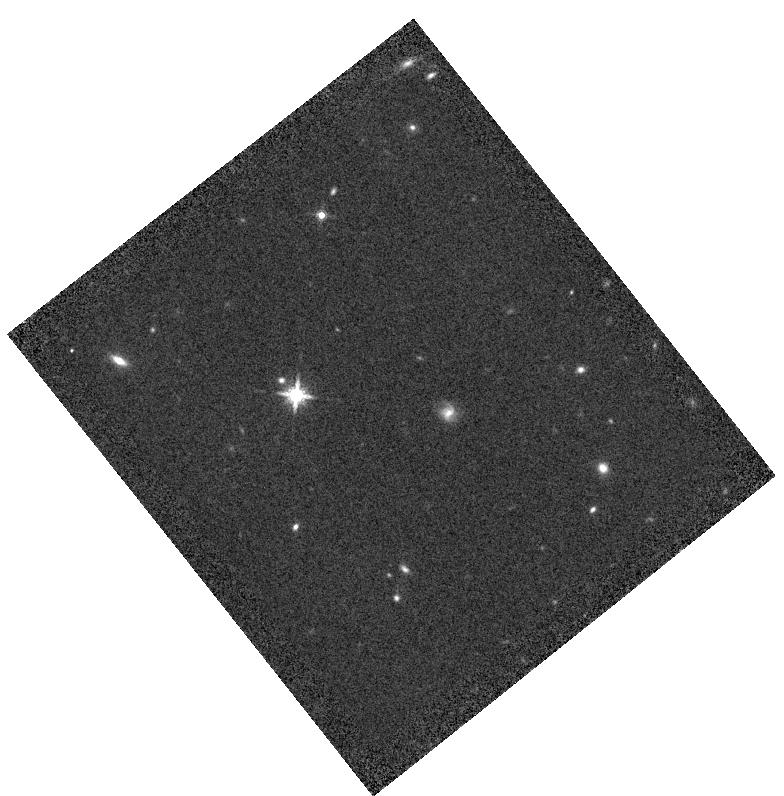
Target: NLTT-6760
Instrument: WFC3/IR
Filter: F160W
Exposure: 8 min
Observation ID: hst_12974_06_wfc3_ir_f160w_ic0z06

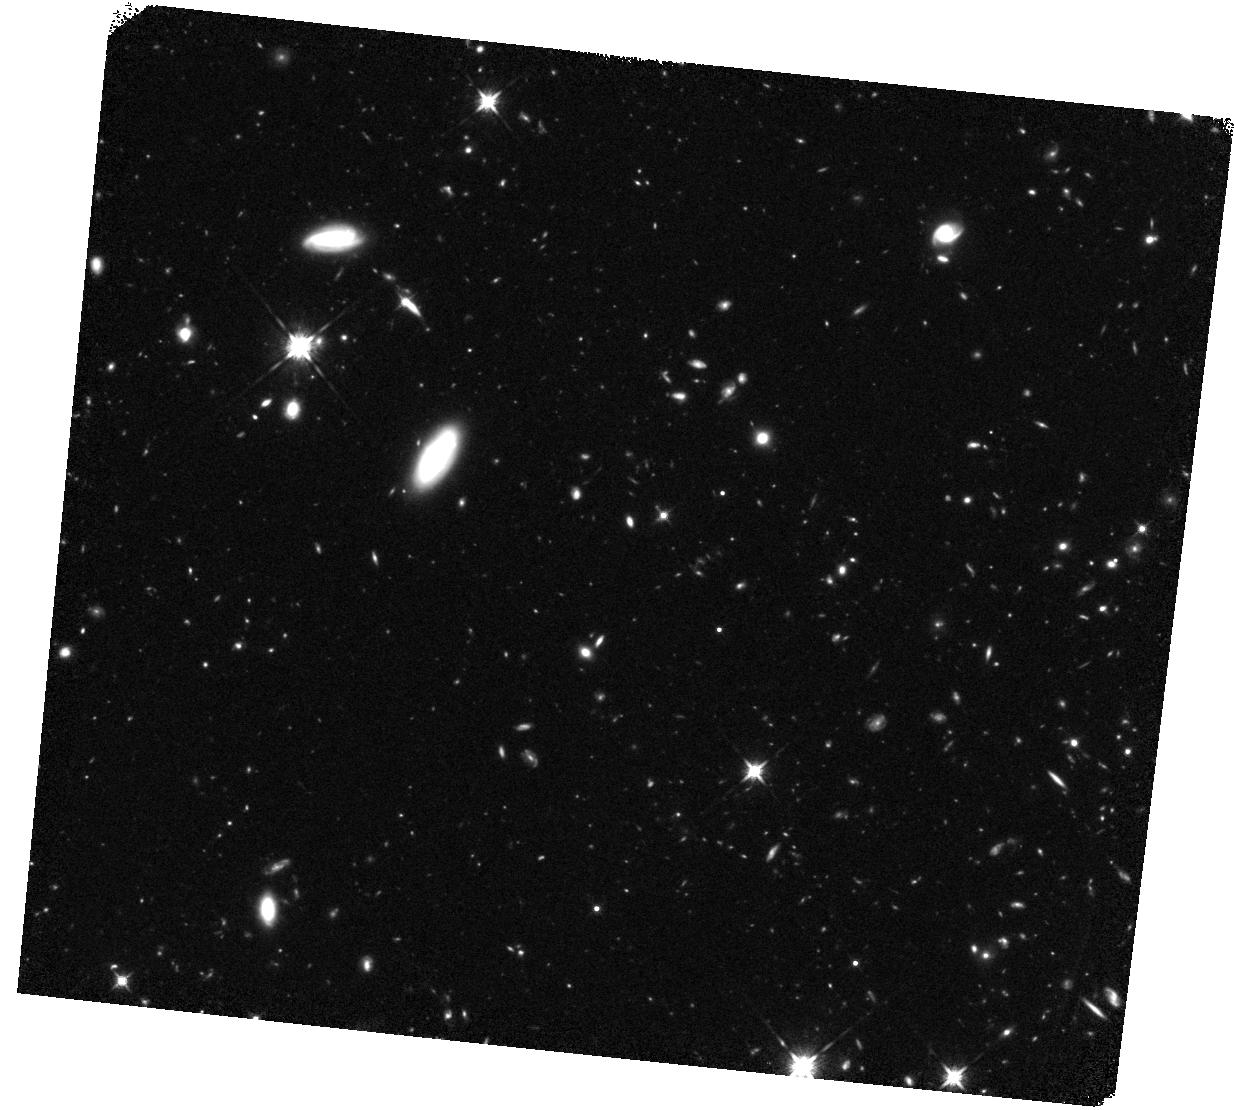
Target: NDWFS-J142516.30+325409.0
Instrument: WFC3/IR
Filter: F125W
Exposure: 1.3 h
Observation ID: hst_12974_07_wfc3_ir_f125w_ic0z07

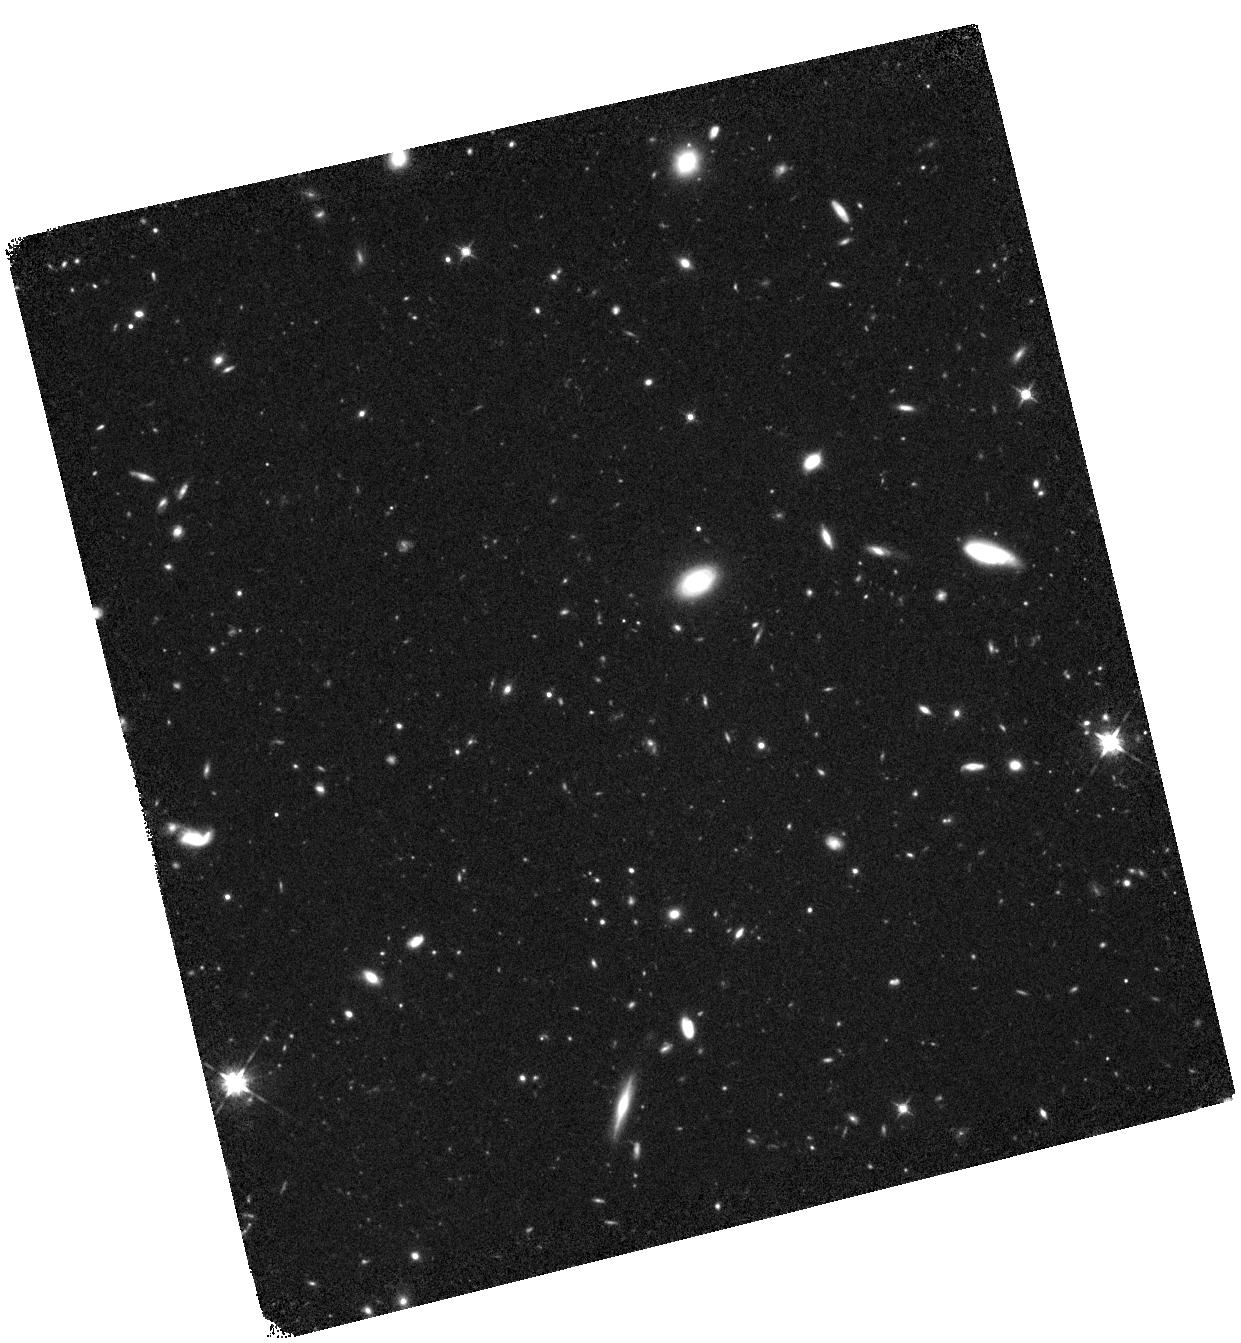
Target: SDSS-J012958.51-003539.7
Instrument: WFC3/IR
Filter: F125W
Exposure: 1.3 h
Observation ID: hst_12974_03_wfc3_ir_f125w_ic0z03

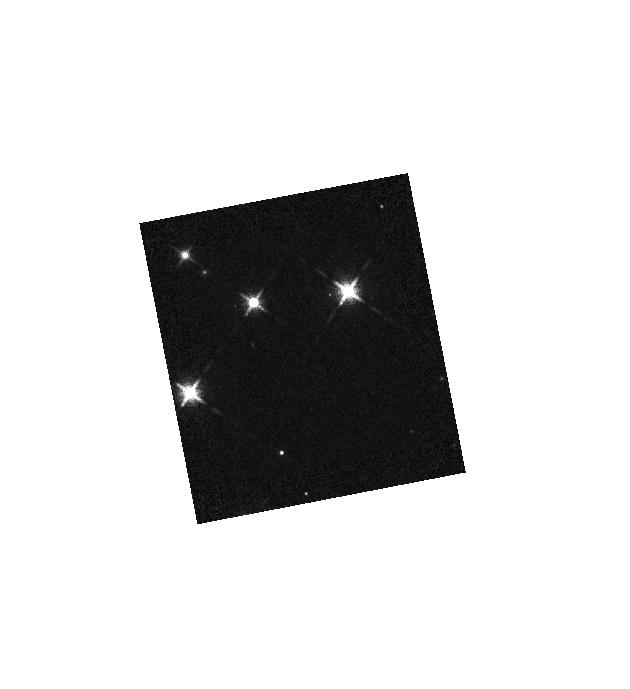
Target: 2MASS-J21030529+0244390
Instrument: WFC3/IR
Filter: F127M
Exposure: 10 min
Observation ID: hst_12974_10_wfc3_ir_f127m_ic0z10

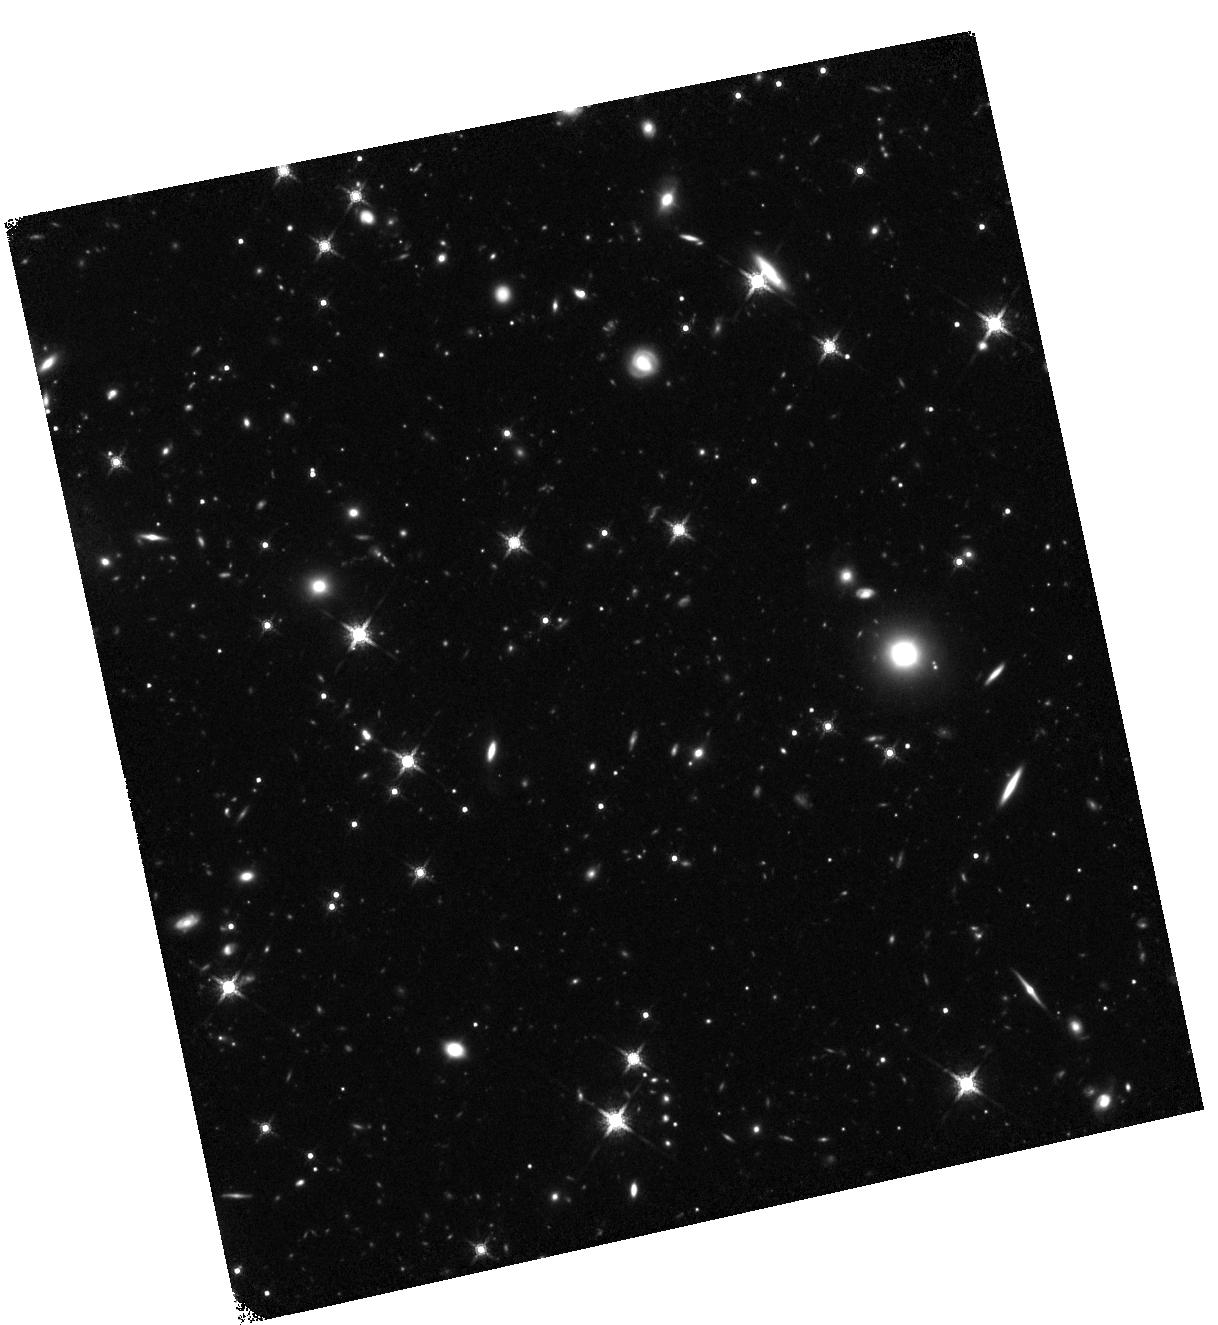
Target: SDSS-J205406.42-000514.8
Instrument: WFC3/IR
Filter: F160W
Exposure: 1.3 h
Observation ID: hst_12974_09_wfc3_ir_f160w_ic0z09

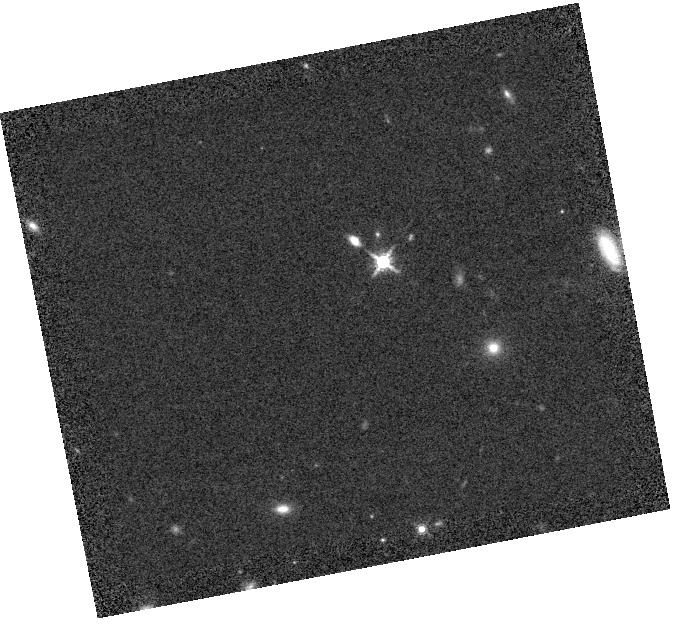
Target: 2MASS-J14225362+3518572
Instrument: WFC3/IR
Filter: F160W
Exposure: 5 min
Observation ID: hst_12974_08_wfc3_ir_f160w_ic0z08

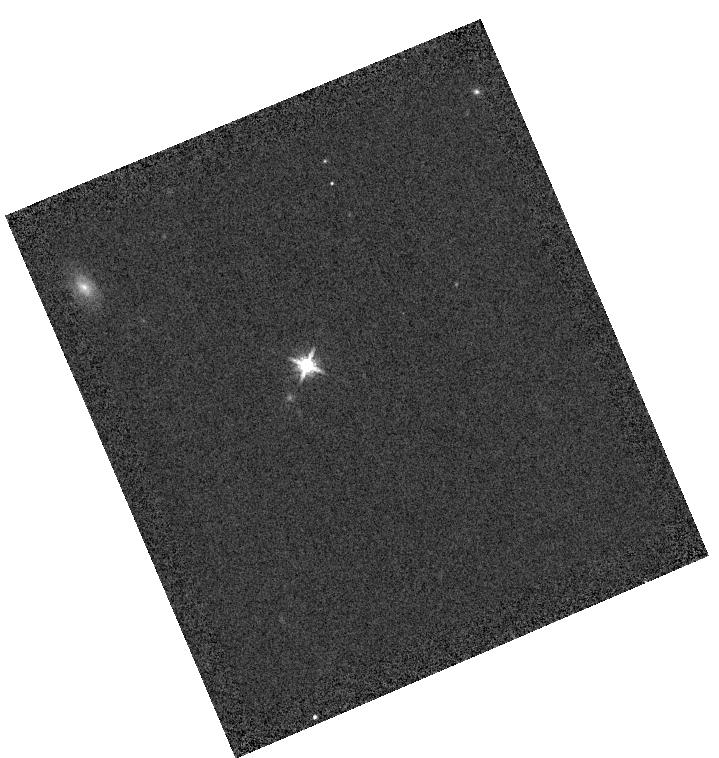
Target: 2MASS-J01214343+0332382
Instrument: WFC3/IR
Filter: F160W
Exposure: 2 min
Observation ID: hst_12974_04_wfc3_ir_f160w_ic0z04

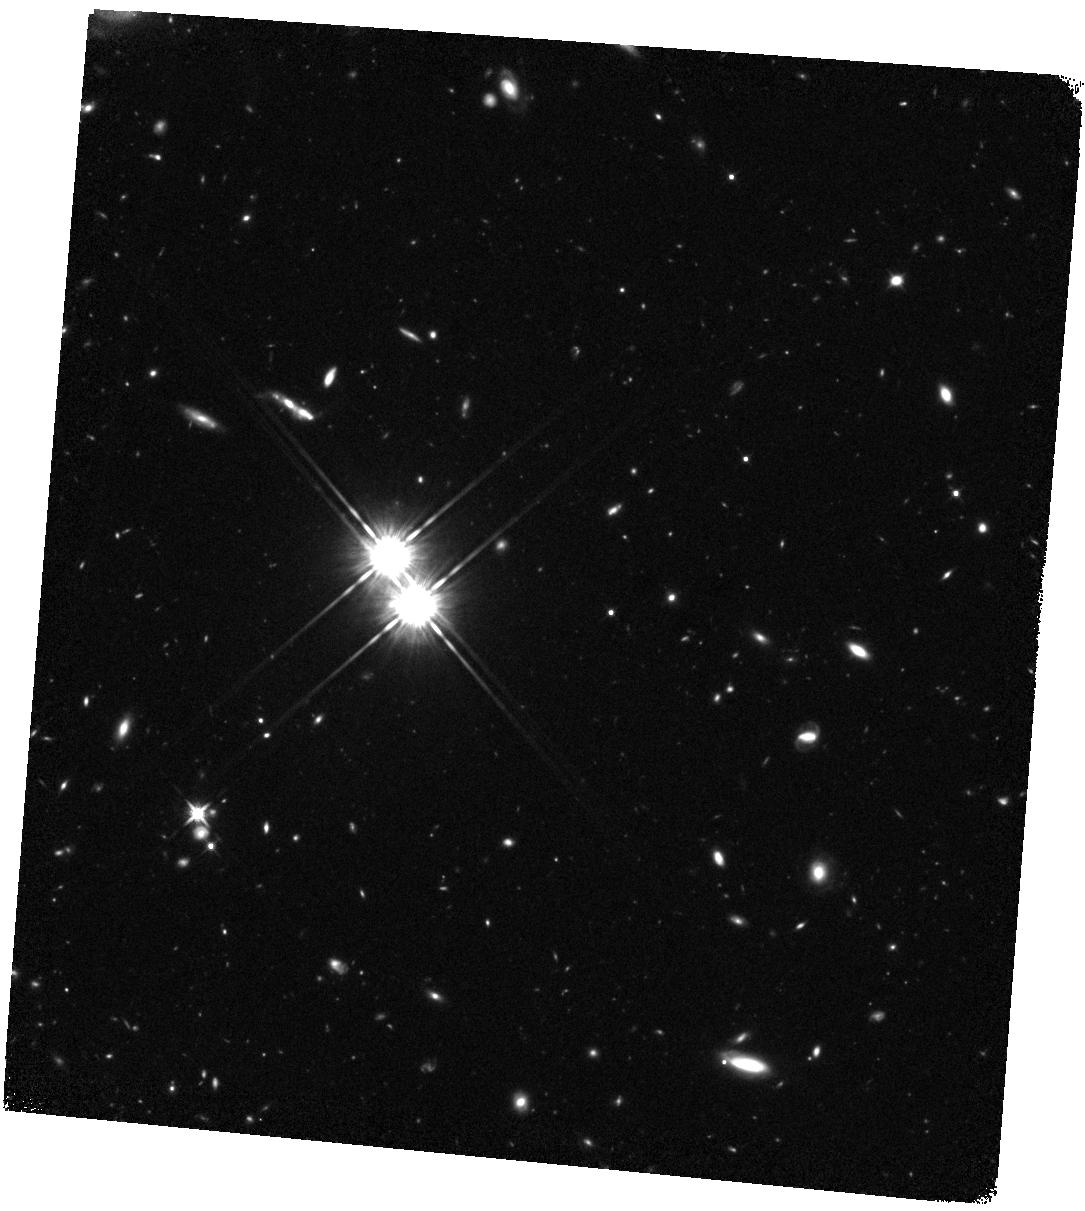
Target: CFHQS-J003311.40-012524.9
Instrument: WFC3/IR
Filter: F125W
Exposure: 1.3 h
Observation ID: hst_12974_01_wfc3_ir_f125w_ic0z01

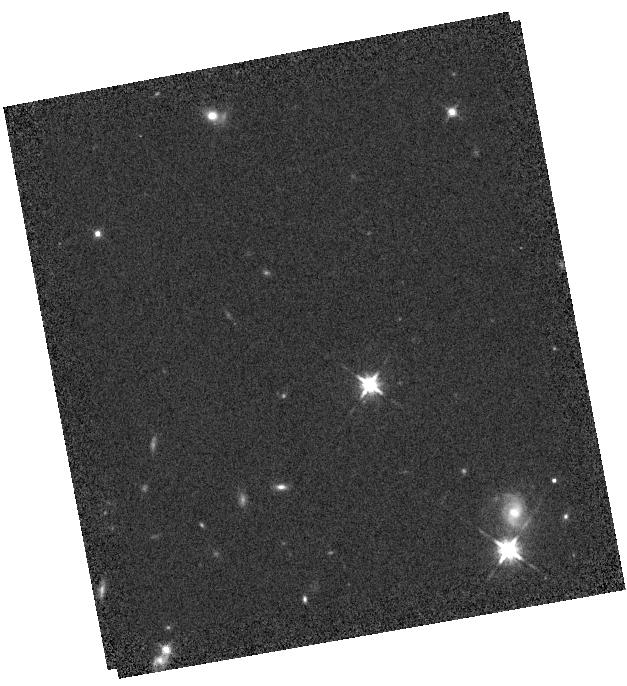
Target: 2MASS-J00171940-0053495
Instrument: WFC3/IR
Filter: F125W
Exposure: 5 min
Observation ID: hst_12974_02_wfc3_ir_f125w_ic0z02

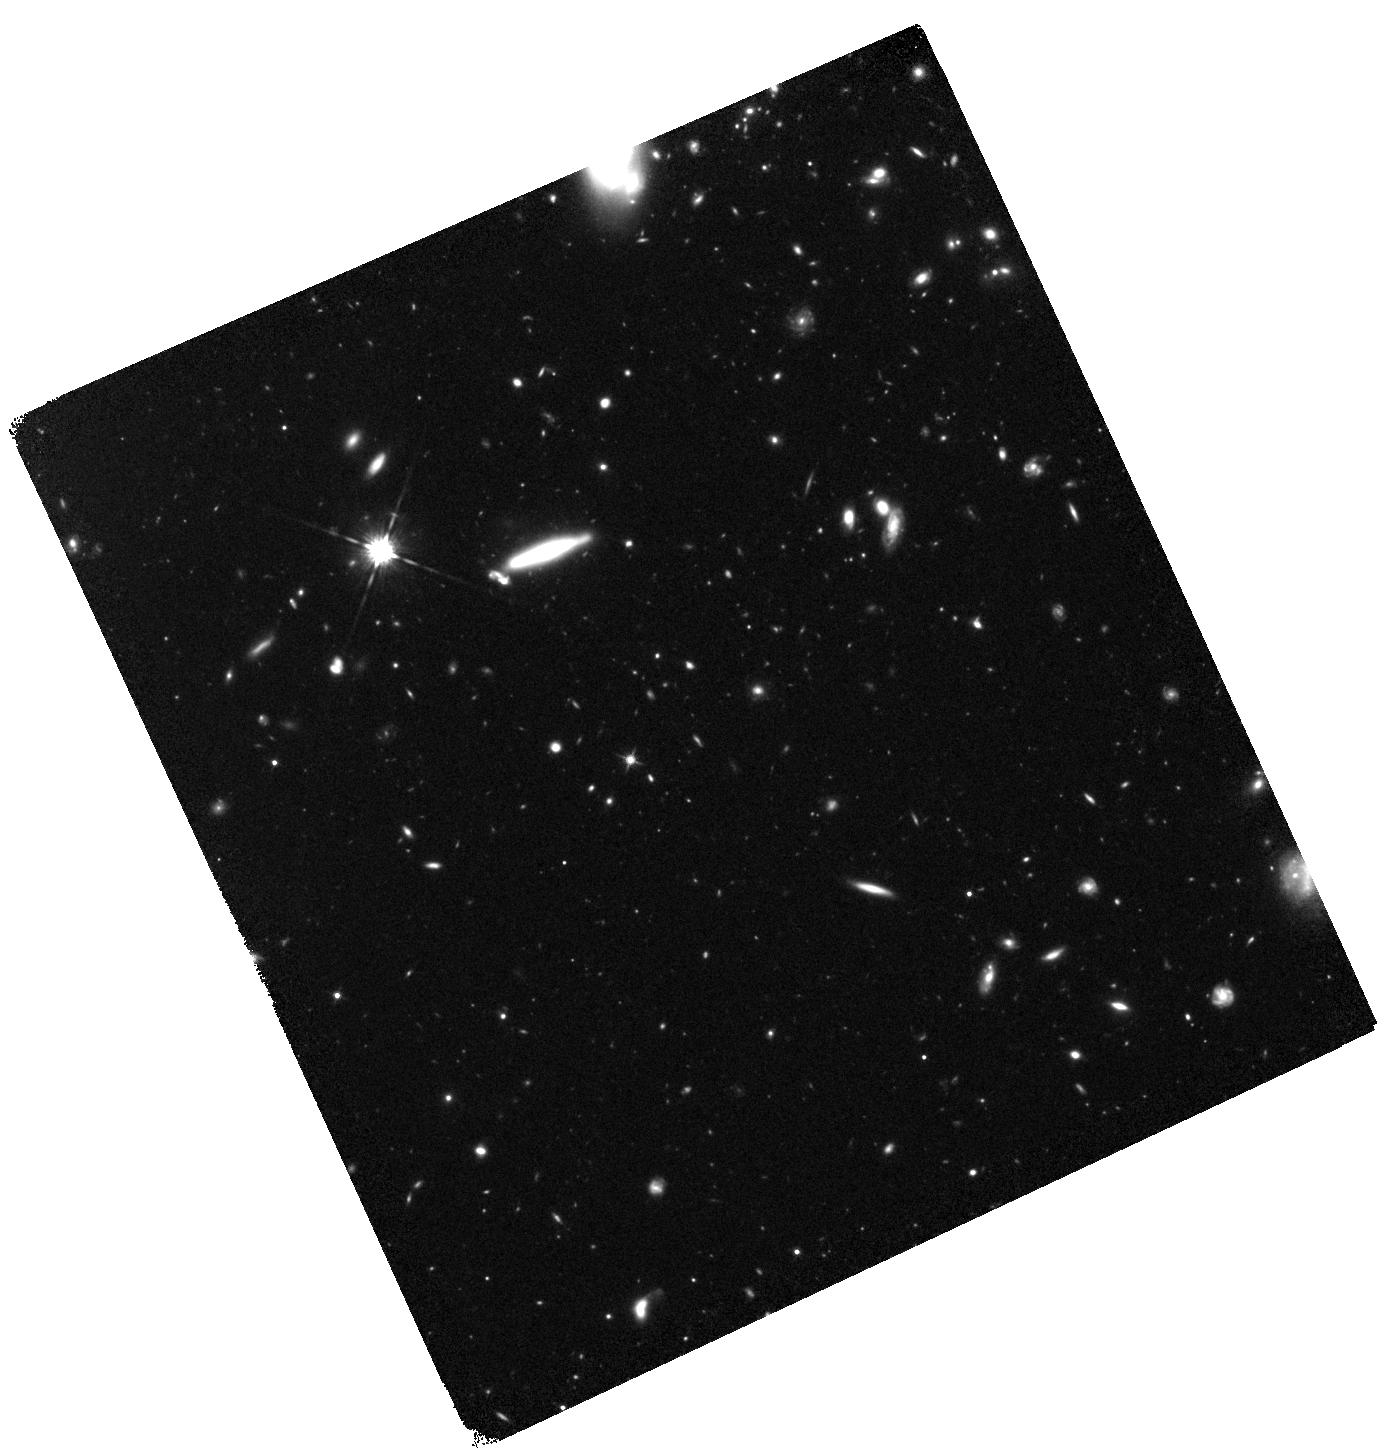
Target: SDSS-J020332.39+001229.3
Instrument: WFC3/IR
Filter: F125W
Exposure: 1.3 h
Observation ID: hst_12974_05_wfc3_ir_f125w_ic0z05

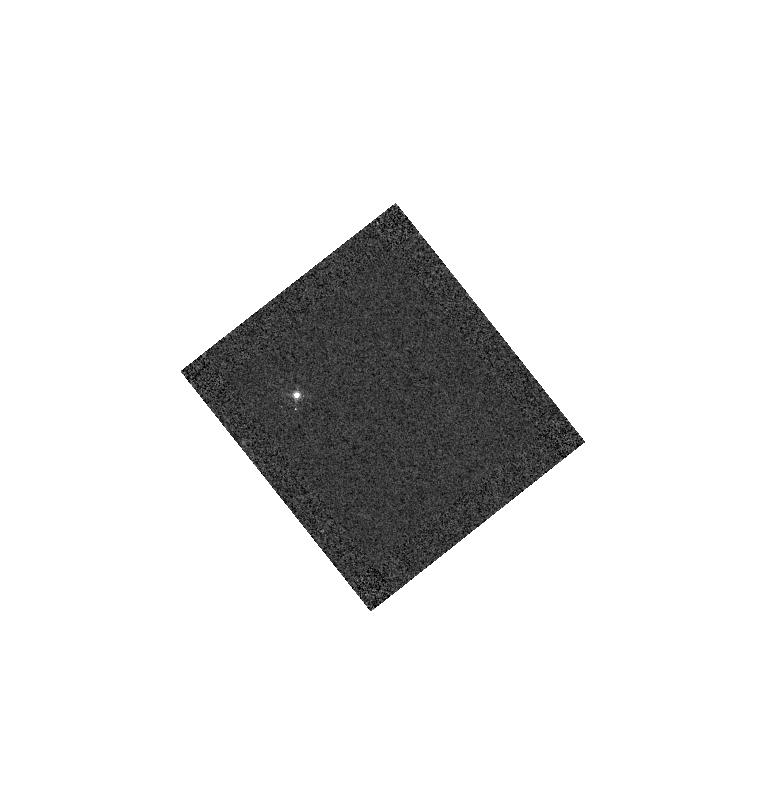
Target: NLTT-6760
Instrument: WFC3/IR
Filter: F126N
Exposure: 6 min
Observation ID: hst_12974_06_wfc3_ir_f126n_ic0z06

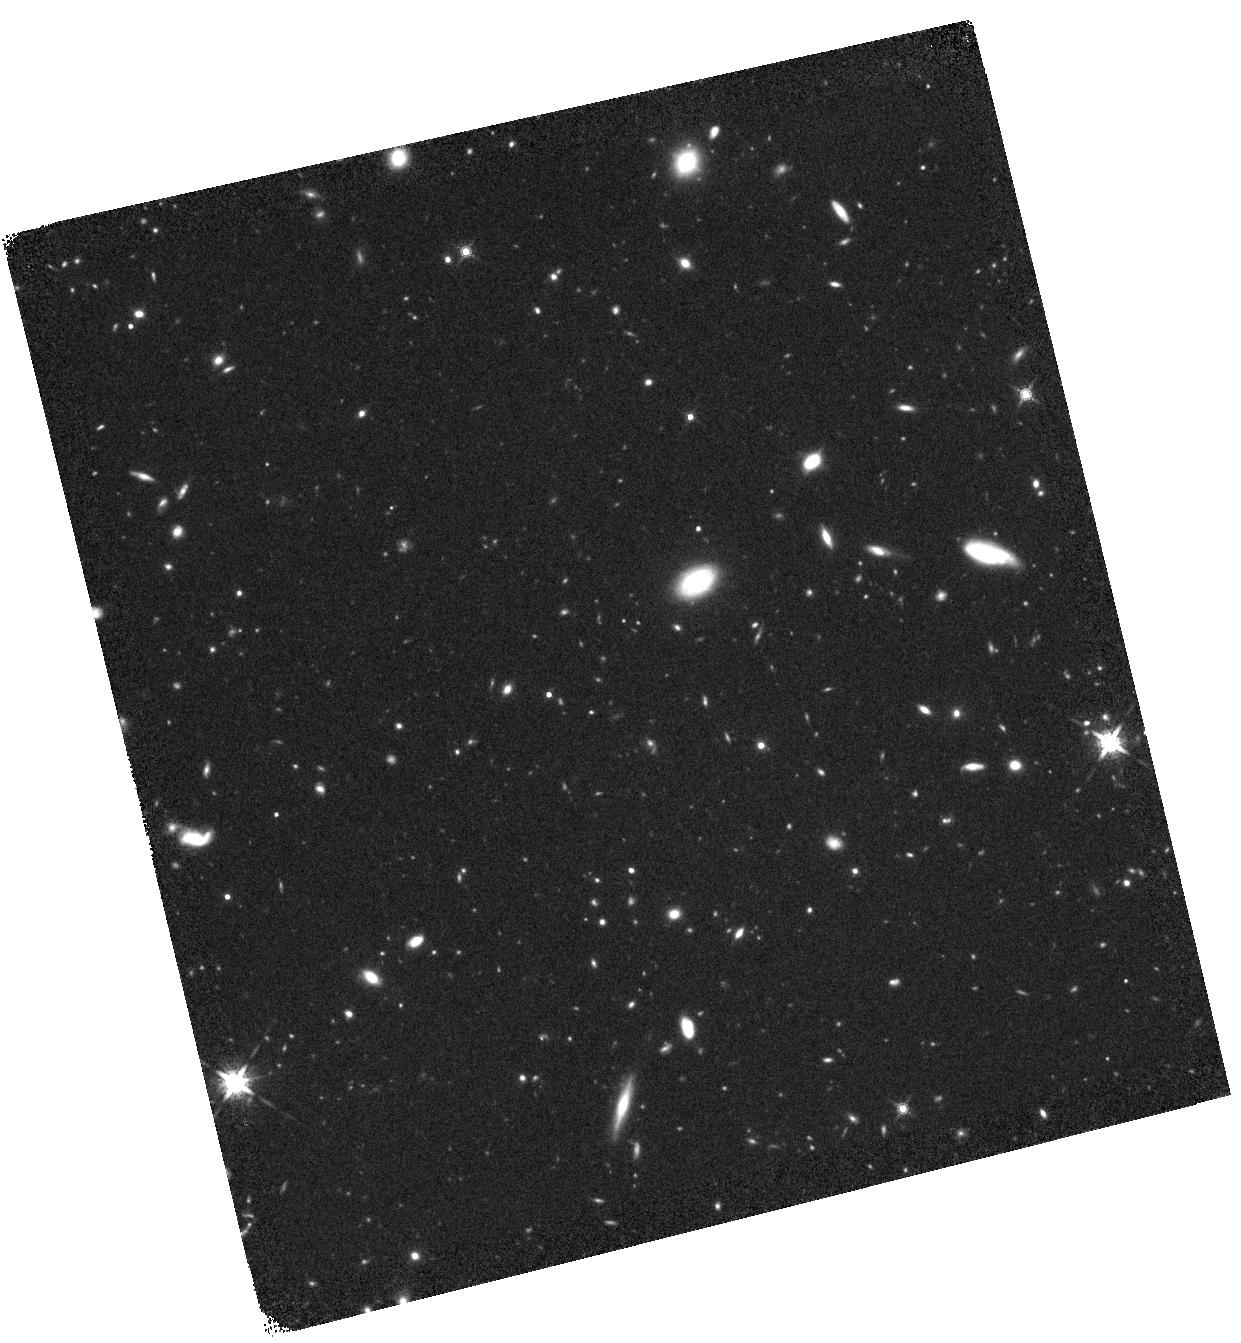
Target: SDSS-J012958.51-003539.7
Instrument: WFC3/IR
Filter: F160W
Exposure: 1.3 h
Observation ID: hst_12974_03_wfc3_ir_f160w_ic0z03

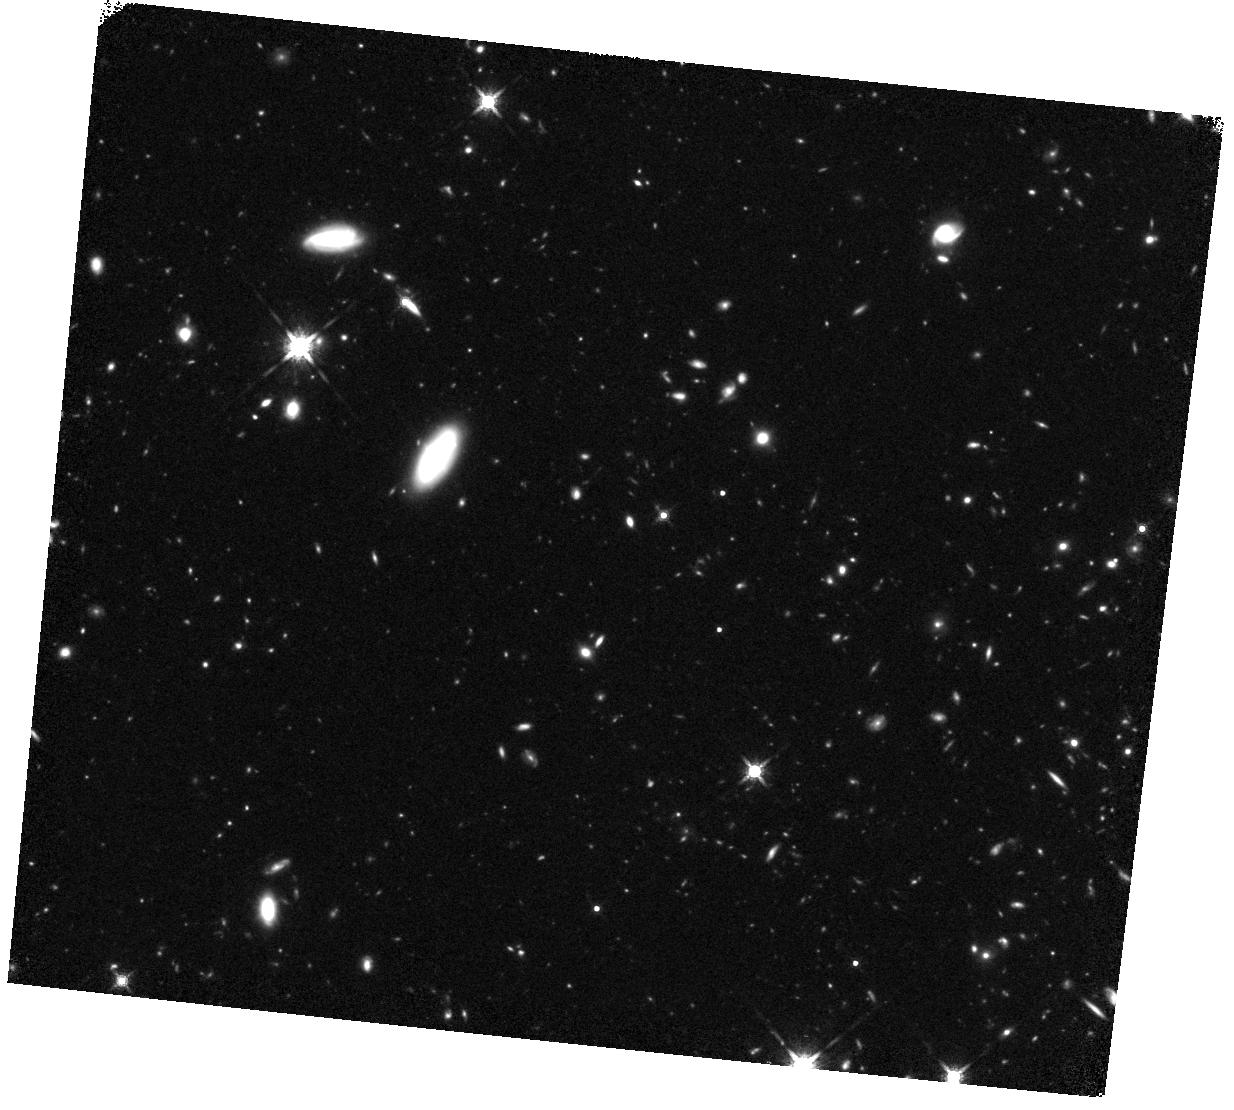
Target: NDWFS-J142516.30+325409.0
Instrument: WFC3/IR
Filter: F160W
Exposure: 1.3 h
Observation ID: hst_12974_07_wfc3_ir_f160w_ic0z07

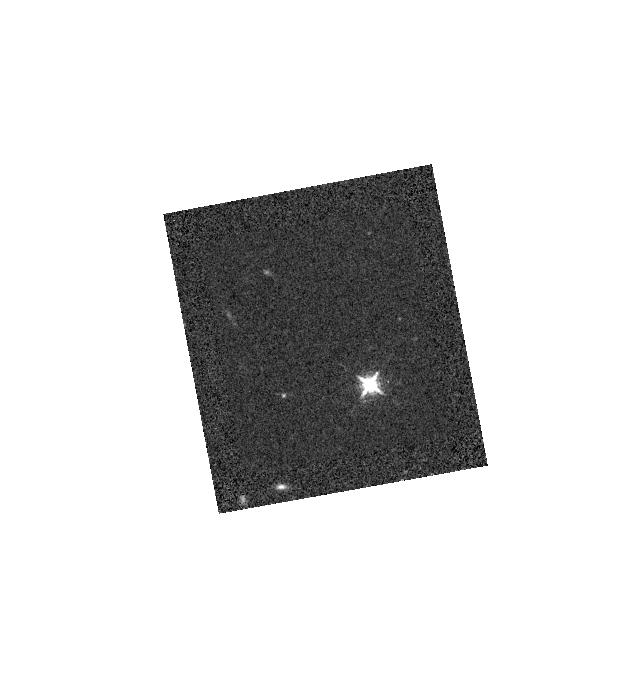
Target: 2MASS-J00171940-0053495
Instrument: WFC3/IR
Filter: F127M
Exposure: 10 min
Observation ID: hst_12974_02_wfc3_ir_f127m_ic0z02

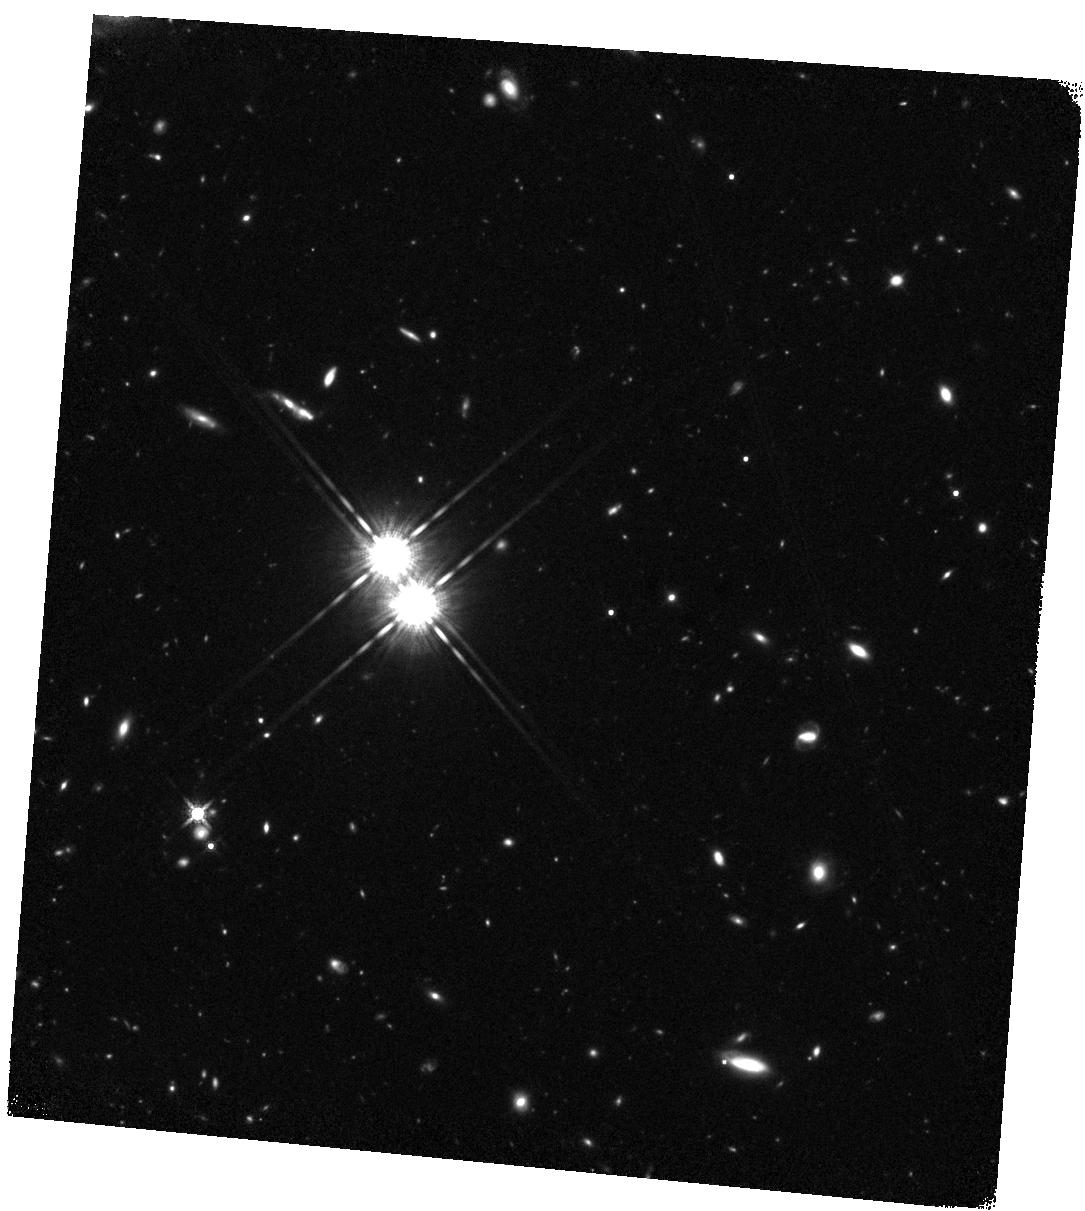
Target: CFHQS-J003311.40-012524.9
Instrument: WFC3/IR
Filter: F160W
Exposure: 1.3 h
Observation ID: hst_12974_01_wfc3_ir_f160w_ic0z01

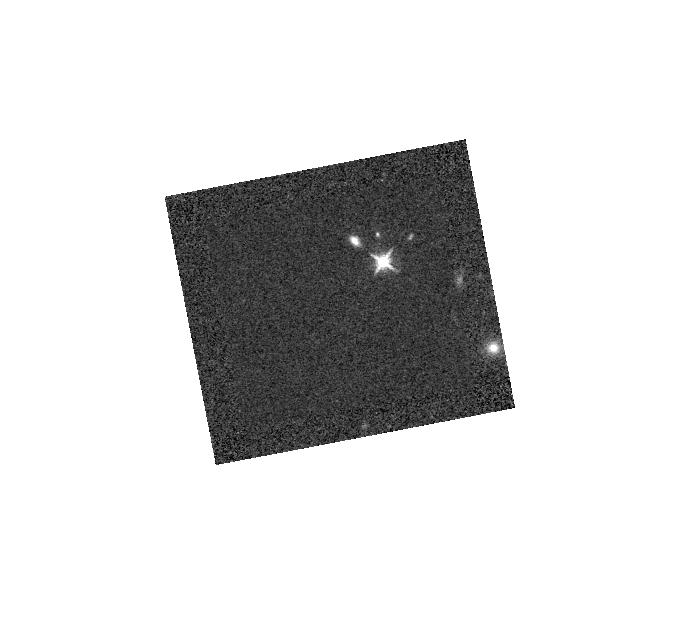
Target: 2MASS-J14225362+3518572
Instrument: WFC3/IR
Filter: F127M
Exposure: 10 min
Observation ID: hst_12974_08_wfc3_ir_f127m_ic0z08

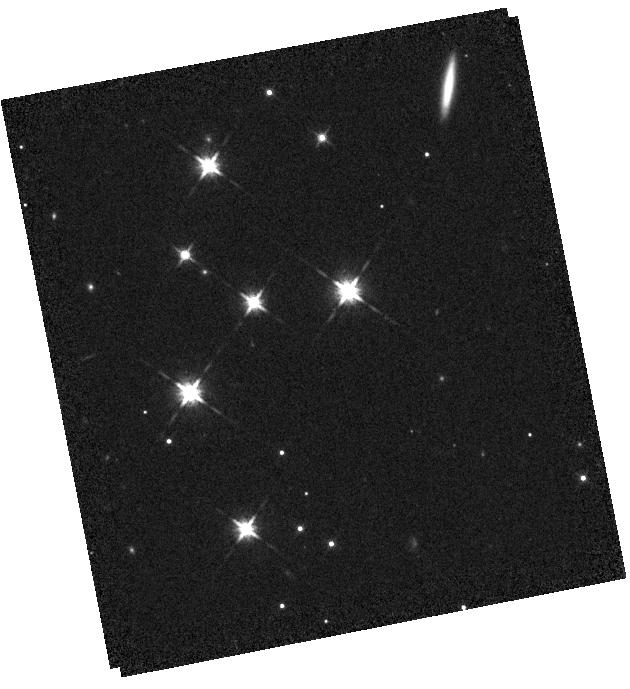
Target: 2MASS-J21030529+0244390
Instrument: WFC3/IR
Filter: F125W
Exposure: 5 min
Observation ID: hst_12974_10_wfc3_ir_f125w_ic0z10

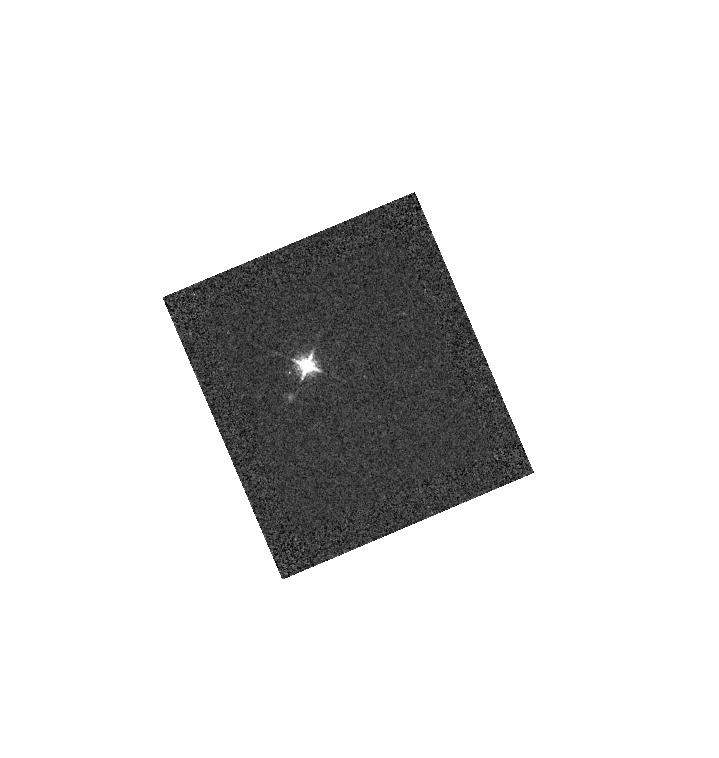
Target: 2MASS-J01214343+0332382
Instrument: WFC3/IR
Filter: F126N
Exposure: 16 min
Observation ID: hst_12974_04_wfc3_ir_f126n_ic0z04

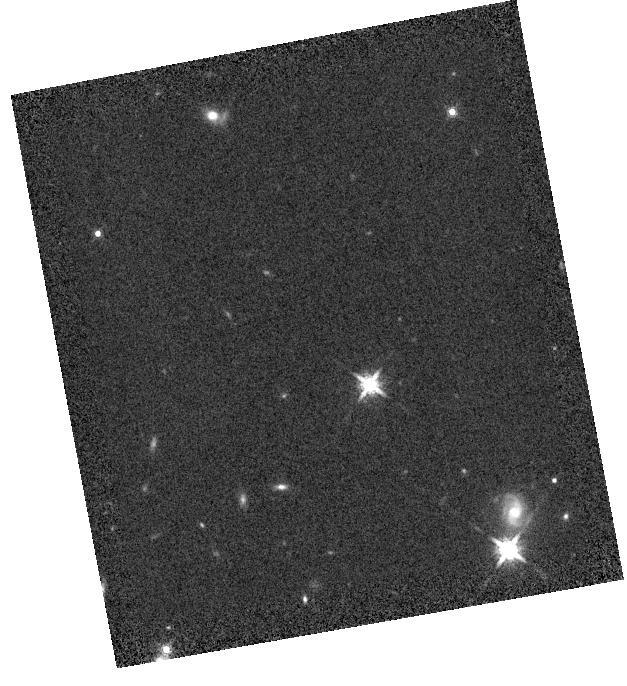
Target: 2MASS-J00171940-0053495
Instrument: WFC3/IR
Filter: F160W
Exposure: 5 min
Observation ID: hst_12974_02_wfc3_ir_f160w_ic0z02

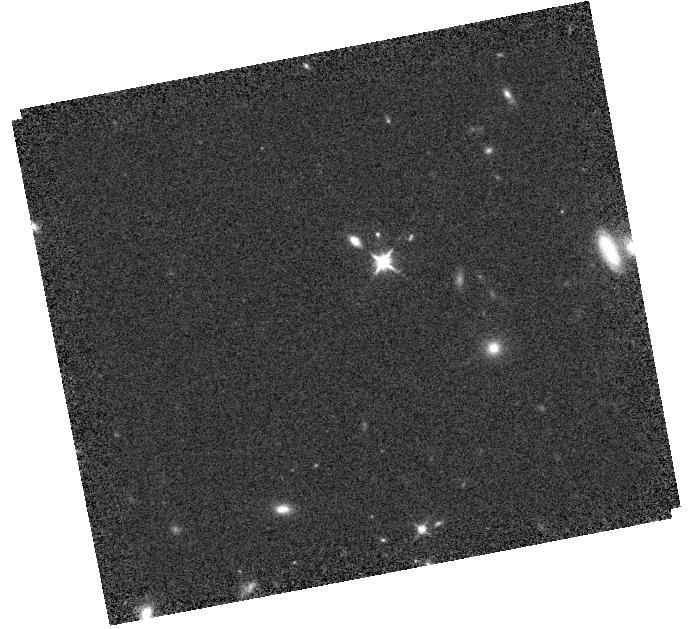
Target: 2MASS-J14225362+3518572
Instrument: WFC3/IR
Filter: F125W
Exposure: 5 min
Observation ID: hst_12974_08_wfc3_ir_f125w_ic0z08

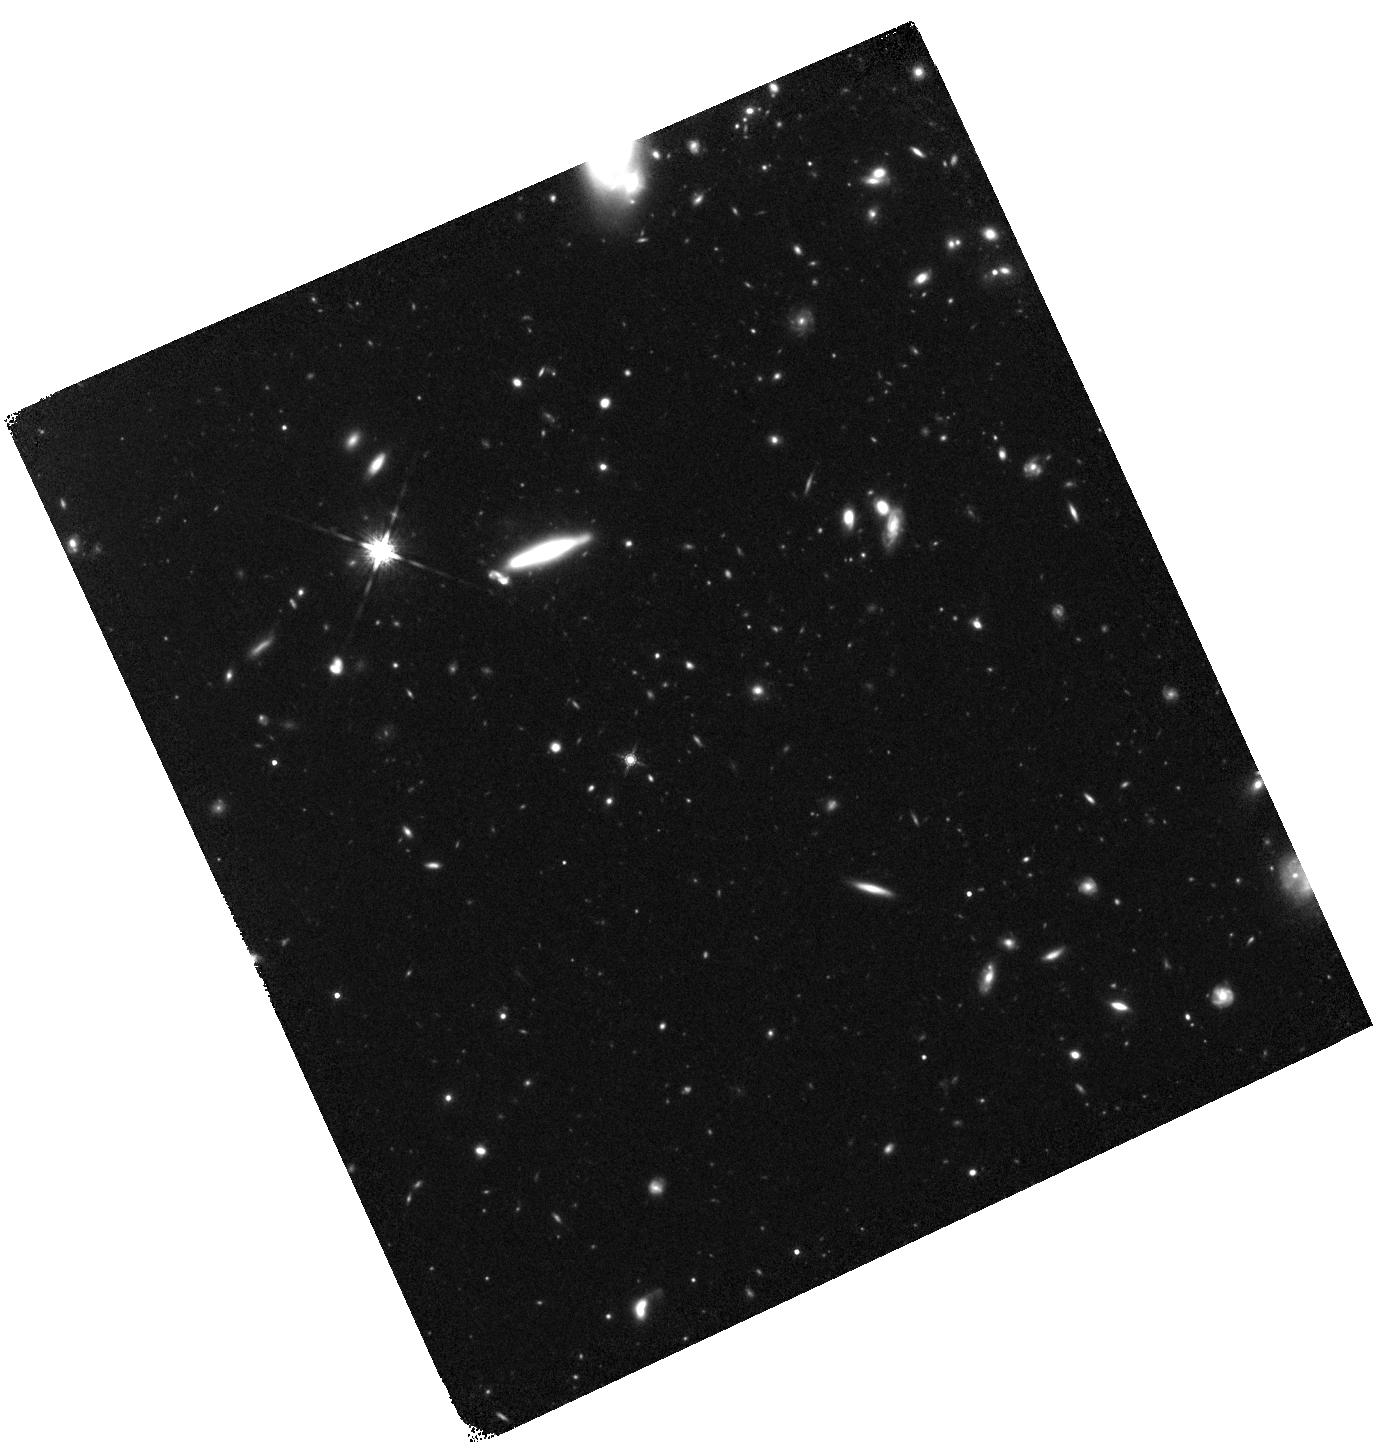
Target: SDSS-J020332.39+001229.3
Instrument: WFC3/IR
Filter: F160W
Exposure: 1.3 h
Observation ID: hst_12974_05_wfc3_ir_f160w_ic0z05

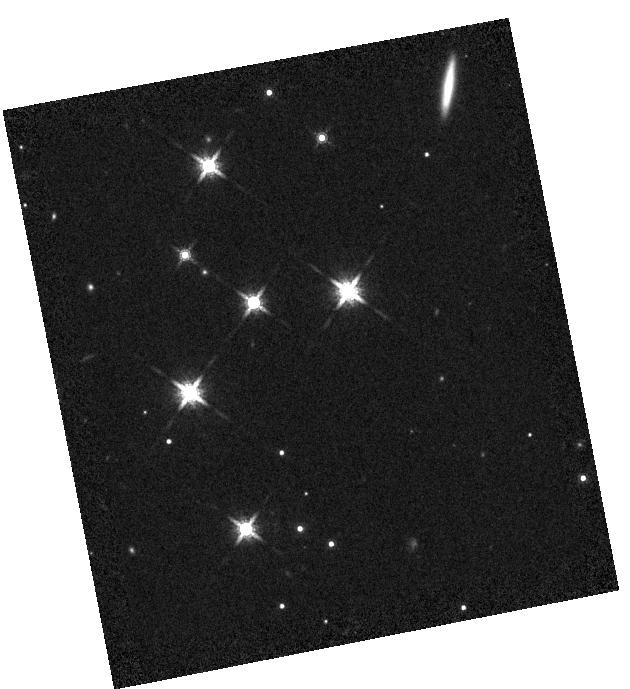
Target: 2MASS-J21030529+0244390
Instrument: WFC3/IR
Filter: F160W
Exposure: 5 min
Observation ID: hst_12974_10_wfc3_ir_f160w_ic0z10

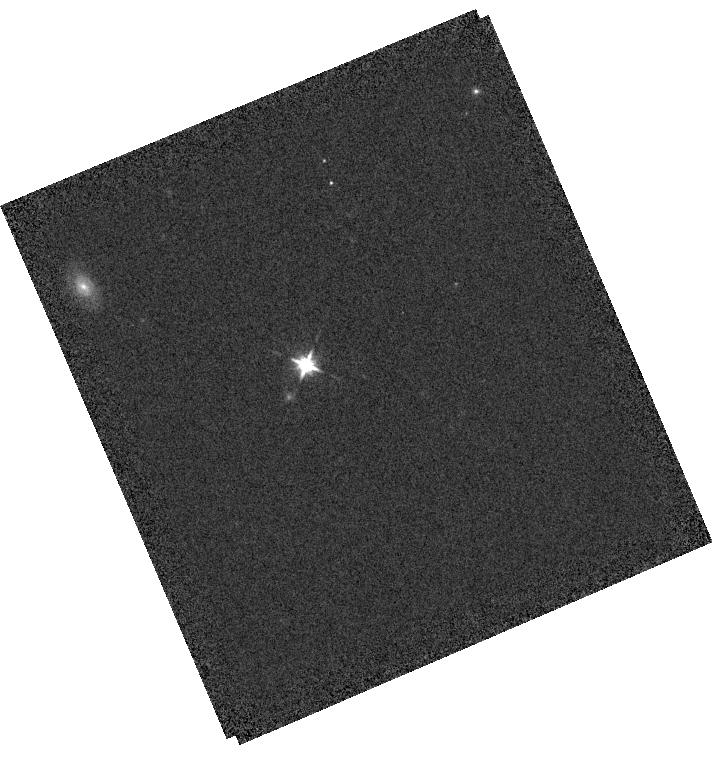
Target: 2MASS-J01214343+0332382
Instrument: WFC3/IR
Filter: F125W
Exposure: 2 min
Observation ID: hst_12974_04_wfc3_ir_f125w_ic0z04

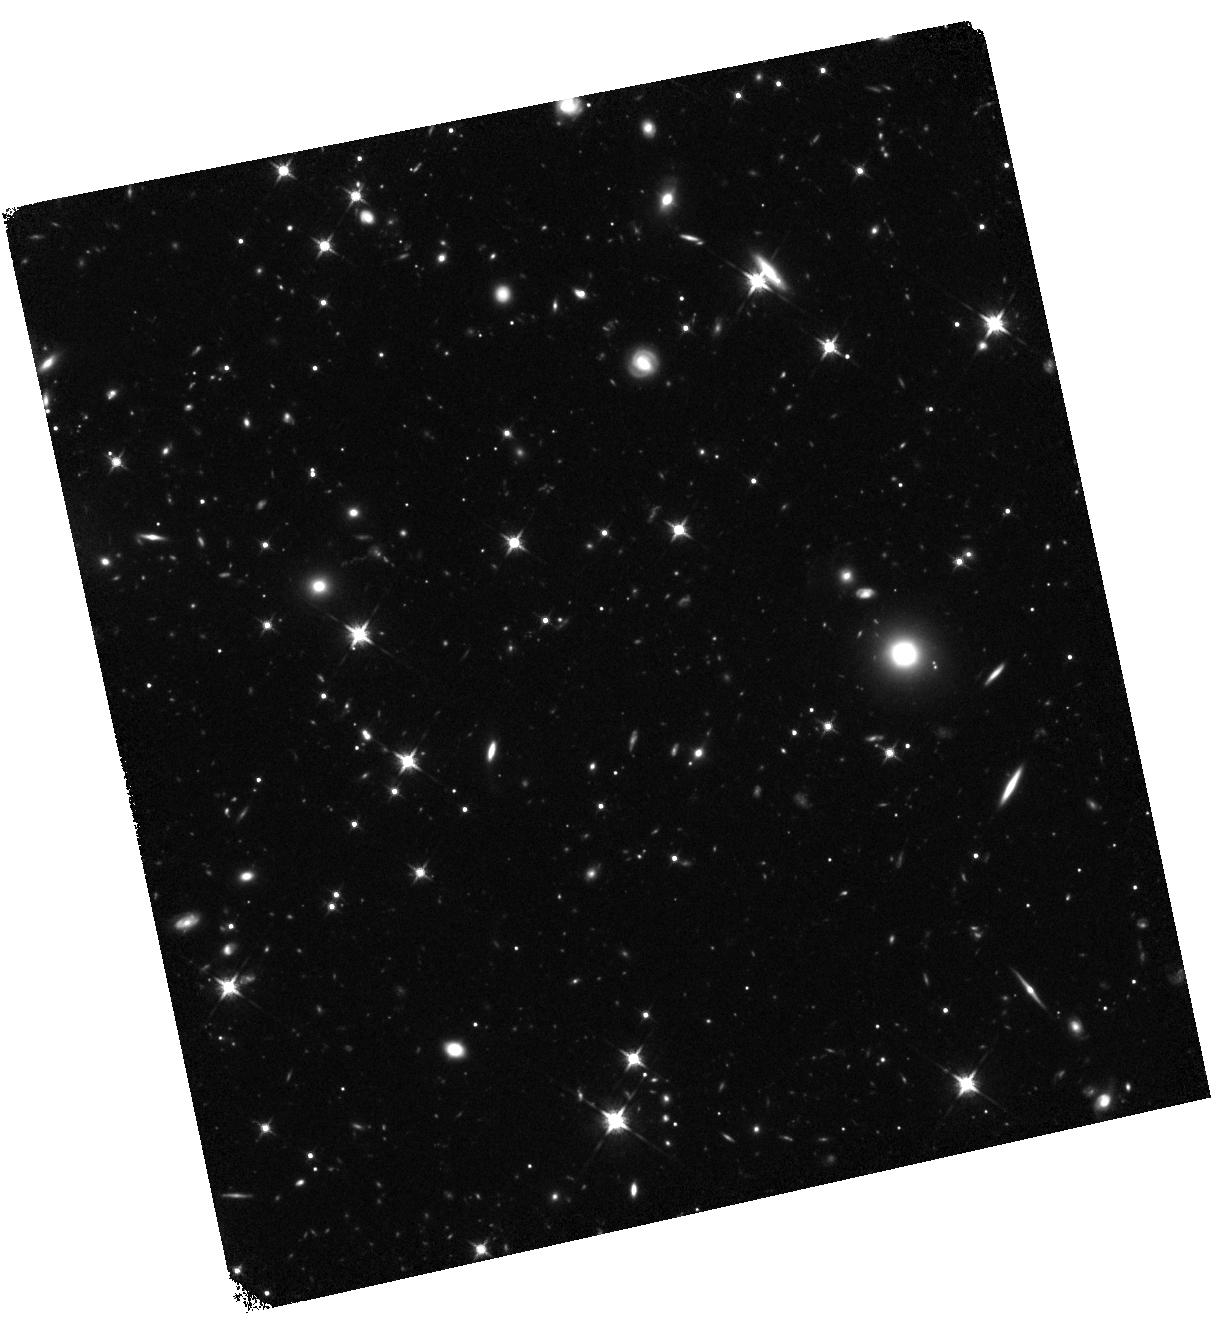
Target: SDSS-J205406.42-000514.8
Instrument: WFC3/IR
Filter: F125W
Exposure: 1.3 h
Observation ID: hst_12974_09_wfc3_ir_f125w_ic0z09

WFC3IR Imaging of UV-Faint z=6 Quasars: Star-Forming Host Galaxies of AGN in the Early Universe (PI: Mechtley, Matthew)

We propose to study the star-forming host galaxies of AGN at z~6 with WFC3/IR in F125W and F160W. Recently, far-infrared (FIR) continuum has been detected in five UV-faint (rest-frame m_1450>20.2) quasars at z~6, suggesting that they have star formation rates (SFRs) of ~1000 MSun/yr, comparable to UV-bright z~6 quasars. Such SFRs imply a significant young, UV-bright stellar population. These host galaxies have yet to be seen in starlight, however, since light from the AGN still dominates the rest-frame UV emission. We successfully subtracted the point source in the UV-bright (m_1450=19.03) quasar J1148+5251 down to mu_J>24.4, mu_H>24.9 mag arcsec^-2, giving upper limits of m_1680>22.5, m_2160>23.0 mag for the host galaxy (Program 12332, PI Windhorst). Uncertainties in the PSF model remain the dominant source of residuals. Since these uncertainties scale with brightness, low-contrast quasars with UV-faint point sources and UV-bright hosts are the best targets for this method. Using the observing and subtraction methods we developed, we propose to observe all 5 FIR-detected, UV-faint z~6 quasars with WFC3/IR in F125W and F160W. We request 5 orbits per quasar, for a total of 25 orbits. This program is beyond the capability of ground-based AO facilities, due to depth and PSF stability required. Observations of these host galaxies are critical to determine: (a) The existence of a luminous stellar component (b) Luminosity and color profiles, to constrain star formation histories (c) Morphologies and sizes, to look for mergers and hierarchical formation processes (d) Stellar mass, to understand formation and co-evolution of SMBHs and galaxy bulges